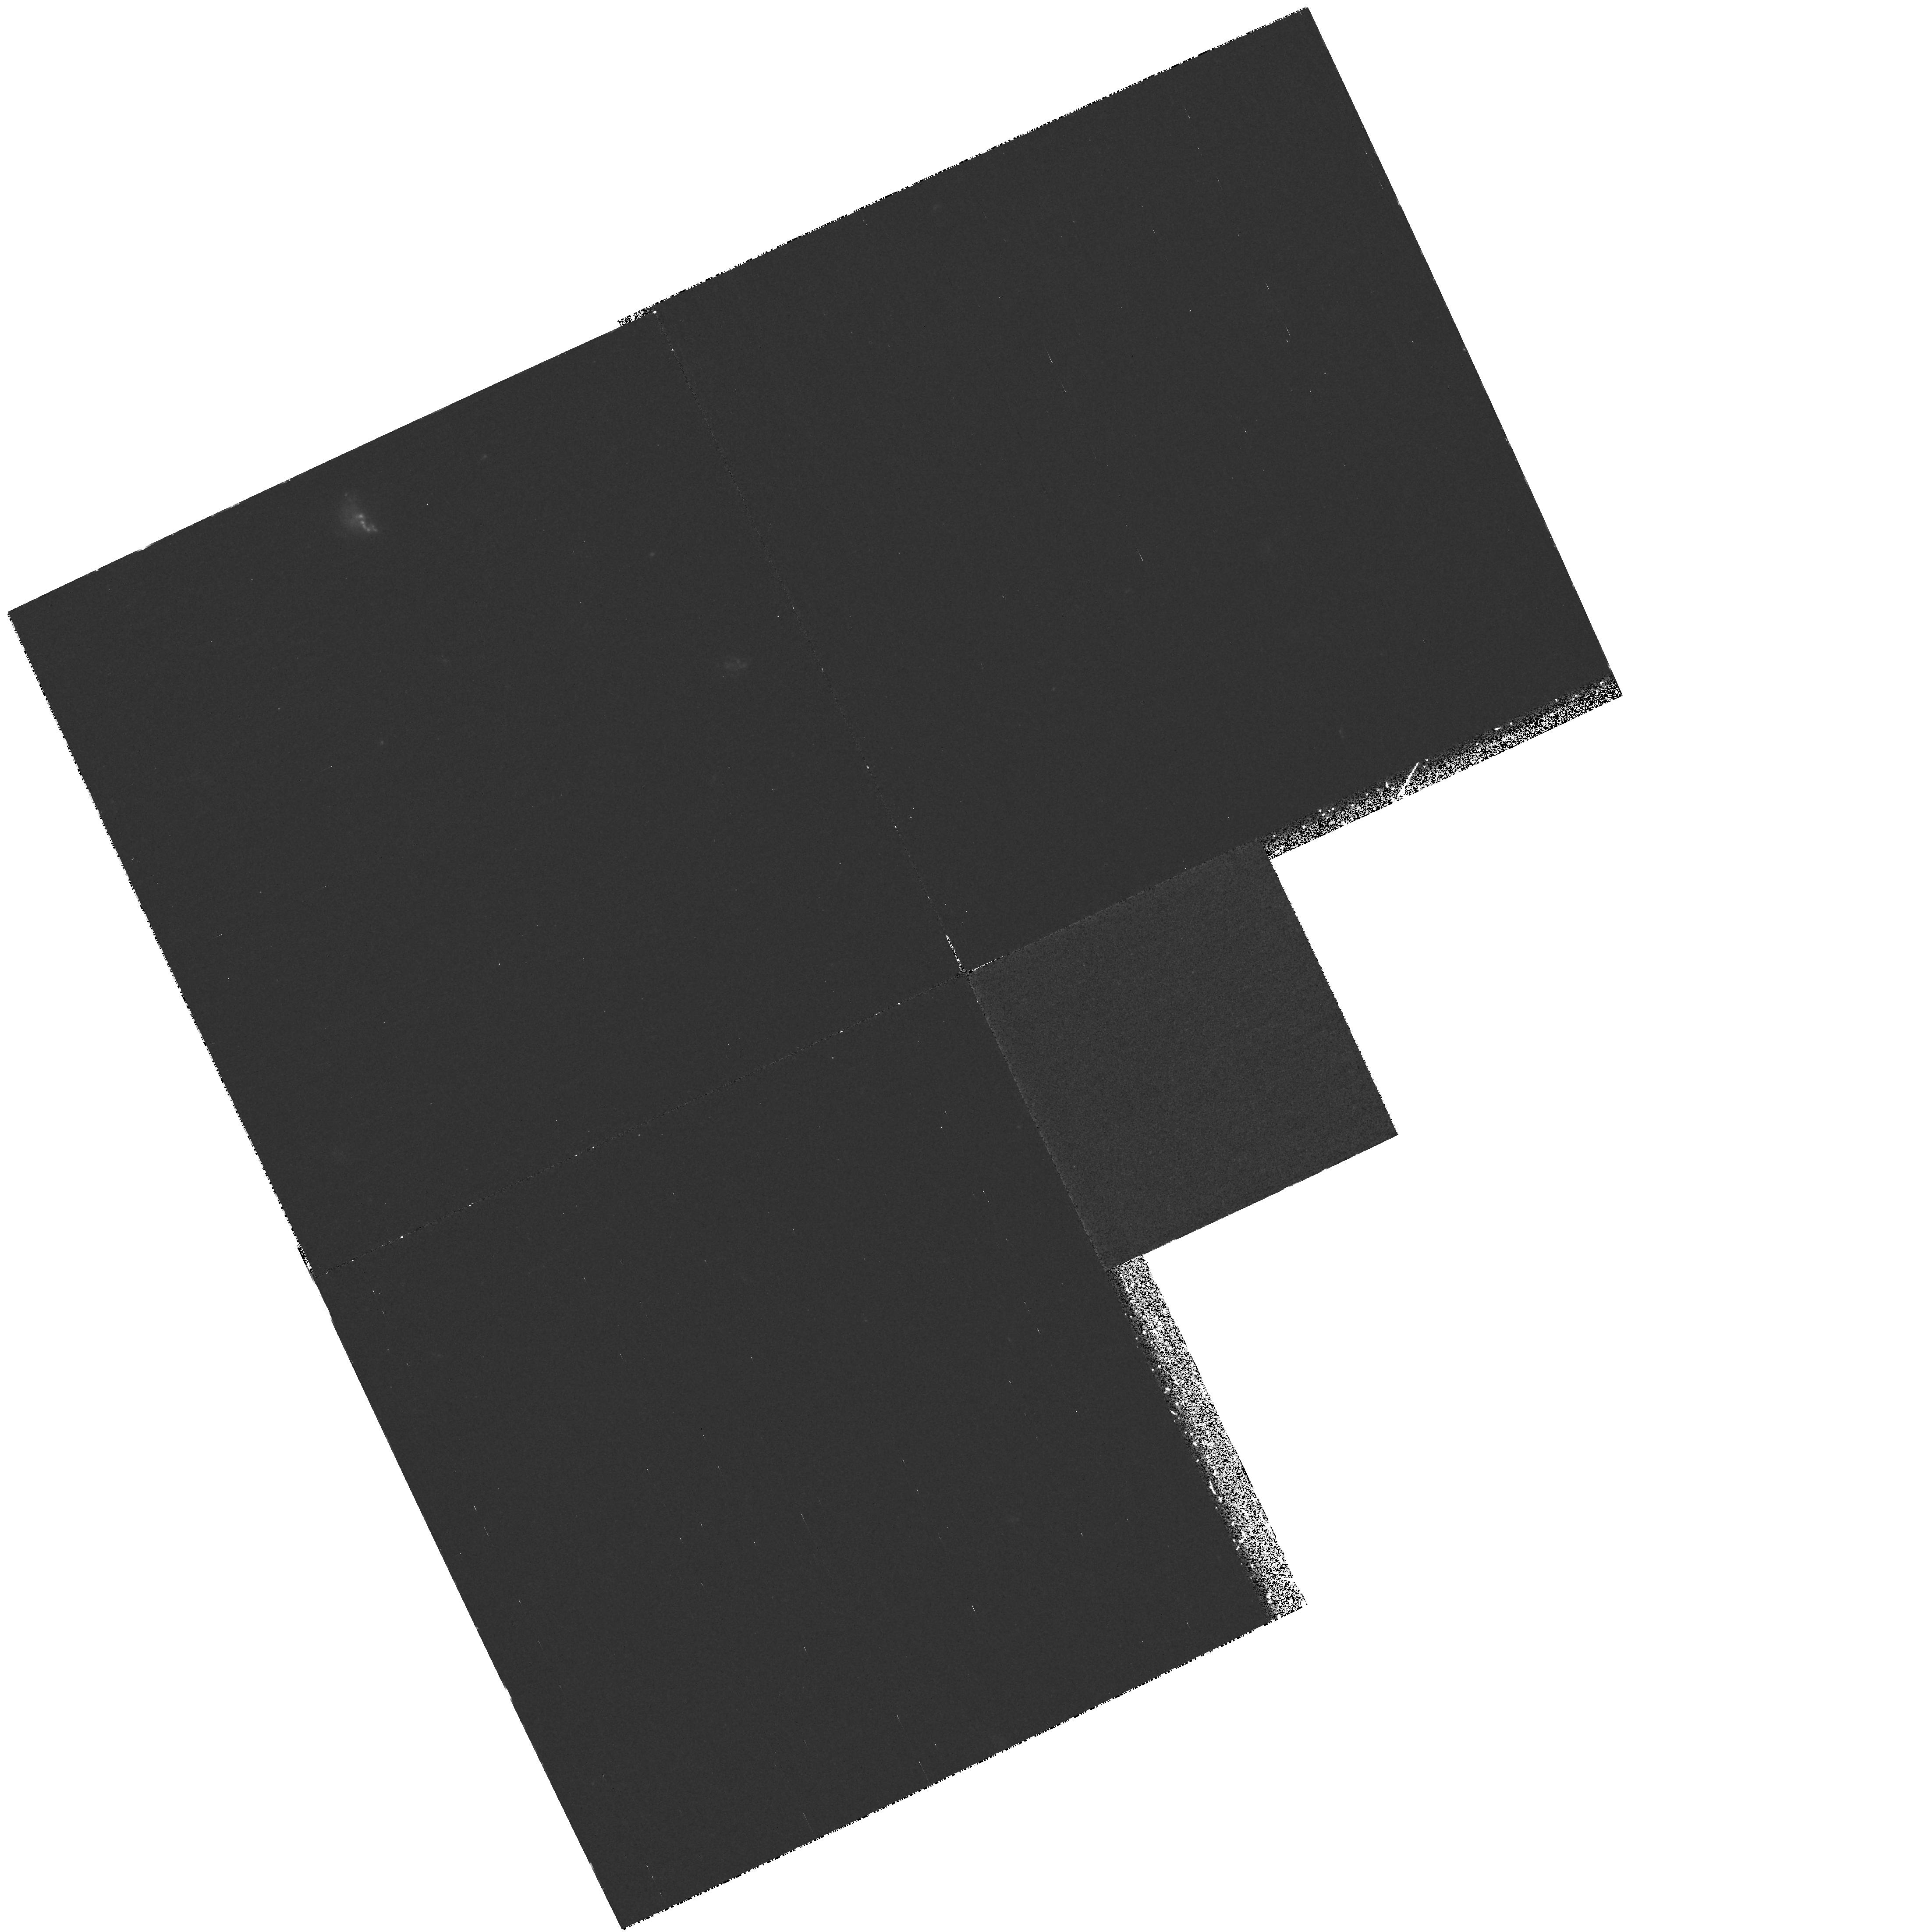
Target: field at RA 214.577°, Dec 25.099°
Instrument: WFPC2/PC
Filter: F300W
Exposure: 1.9 h
Observation ID: hst_7572_01_wfpc2_pc_f300w_u4ll01

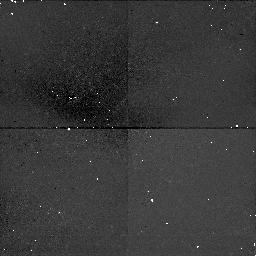
Target: field at RA 214.638°, Dec 25.206°
Instrument: NICMOS/NIC1
Filter: F160W
Exposure: 43 min
Observation ID: n4ll01020

Intrinsic Absorption Lines in Seyfert 1 Galaxies (PI: Kraemer, Steven B.)

The origin of the intrinsic absorption lines in the UV spectra of Seyfert 1 galaxies and their connection to the emission-line and X-ray absorption regions will be investigated. STIS observations in the medium resolution echelle modes will be obtained over the entire UV spectral range for Seyfert 1 galaxies that are known to exhibit intrinsic absorption lines. Accurate column densities, covering factors, and velocity profiles will be used to understand the origin of these enigmatic absorption features.